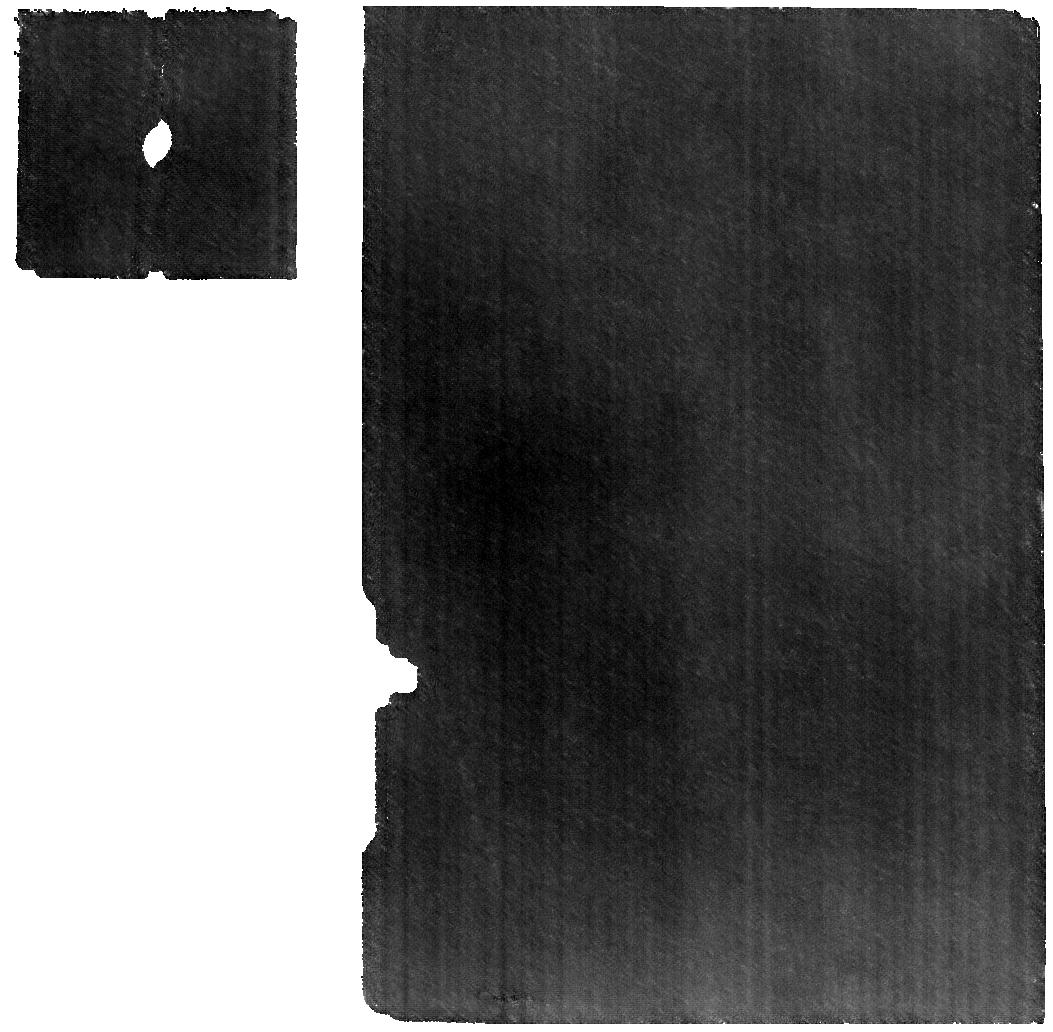
Target: 590_Tomyris. Instrument: MIRI. Filter: F560W. Exposure: 1.4 h. Observation ID: jw11793-o053_t048_miri_f560w

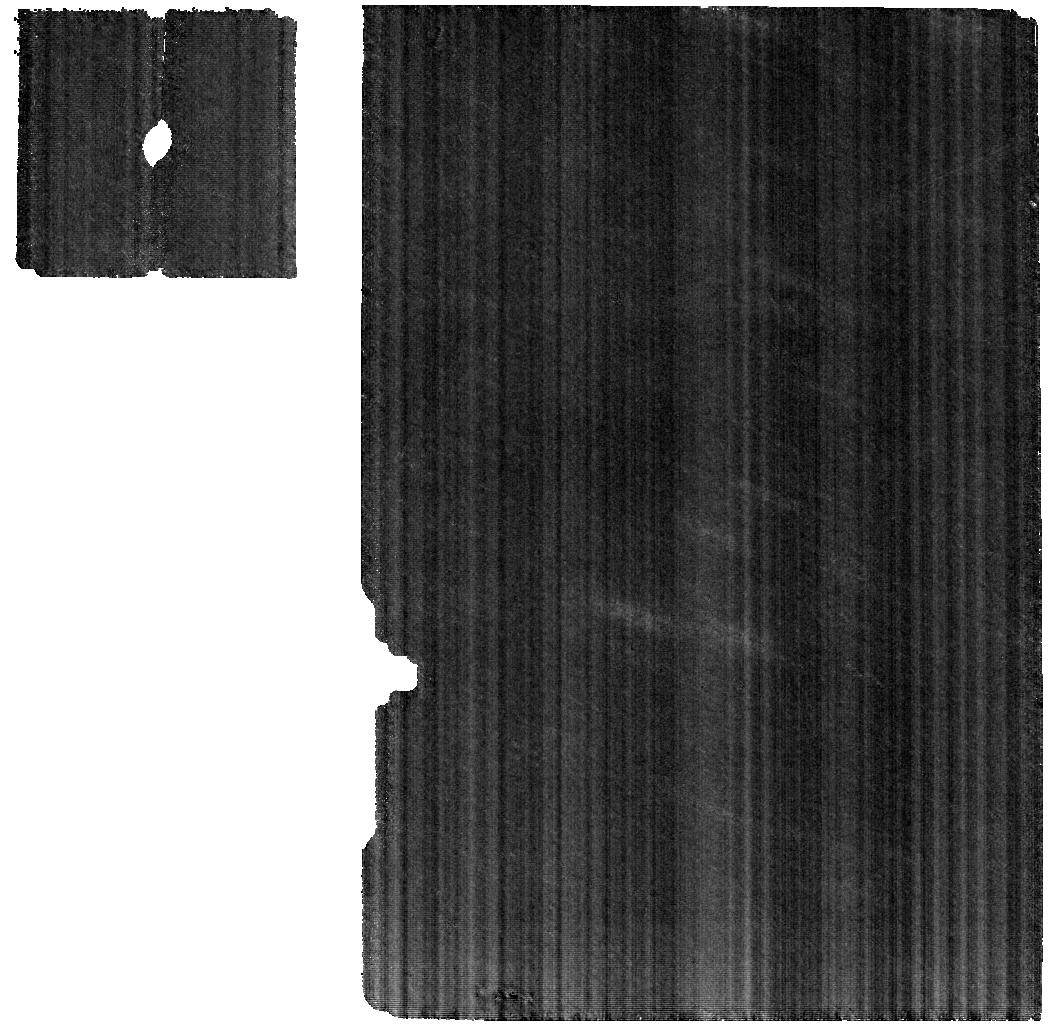
Target: 364_Isara. Instrument: MIRI. Filter: F560W. Exposure: 14 min. Observation ID: jw11793-o034_t003_miri_f560w

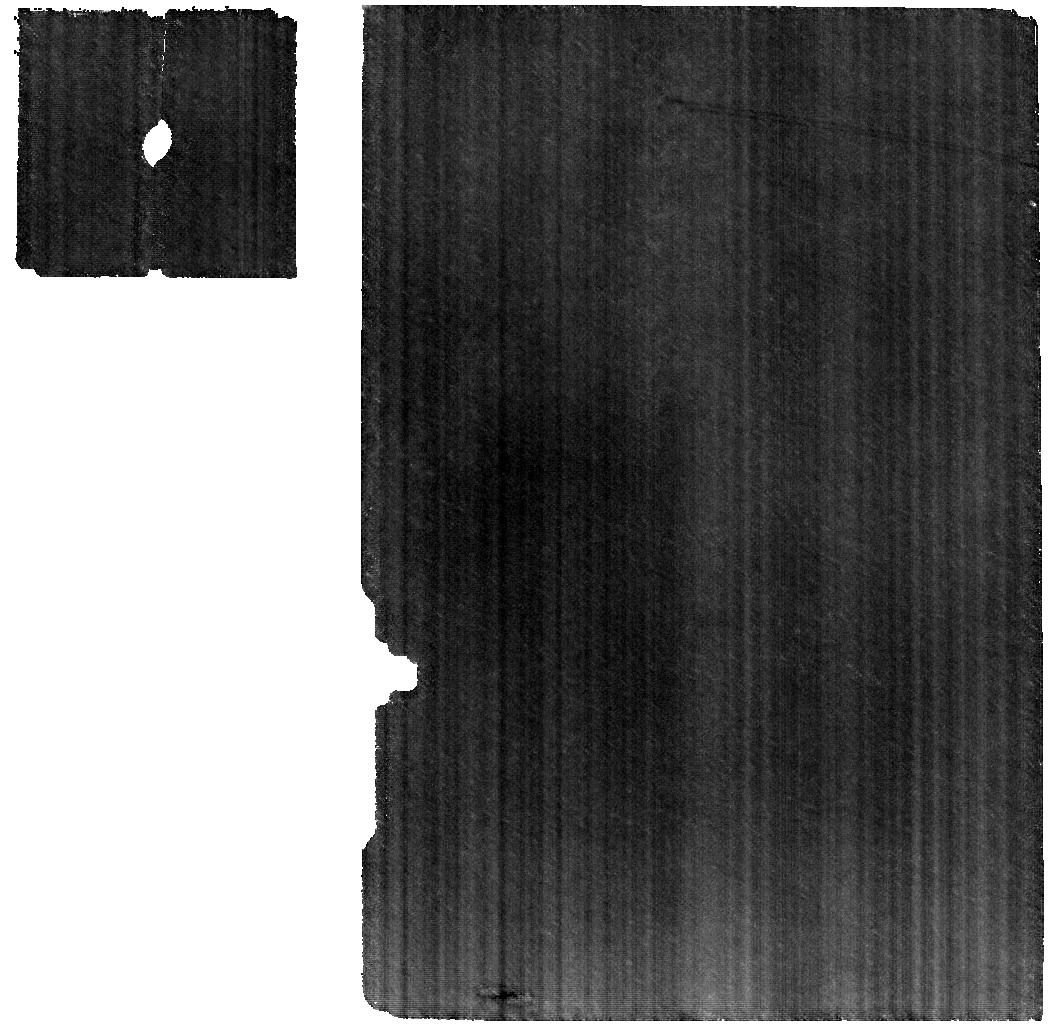
Target: 339_Dorothea. Instrument: MIRI. Filter: F560W. Exposure: 43 min. Observation ID: jw11793-o054_t049_miri_f560w

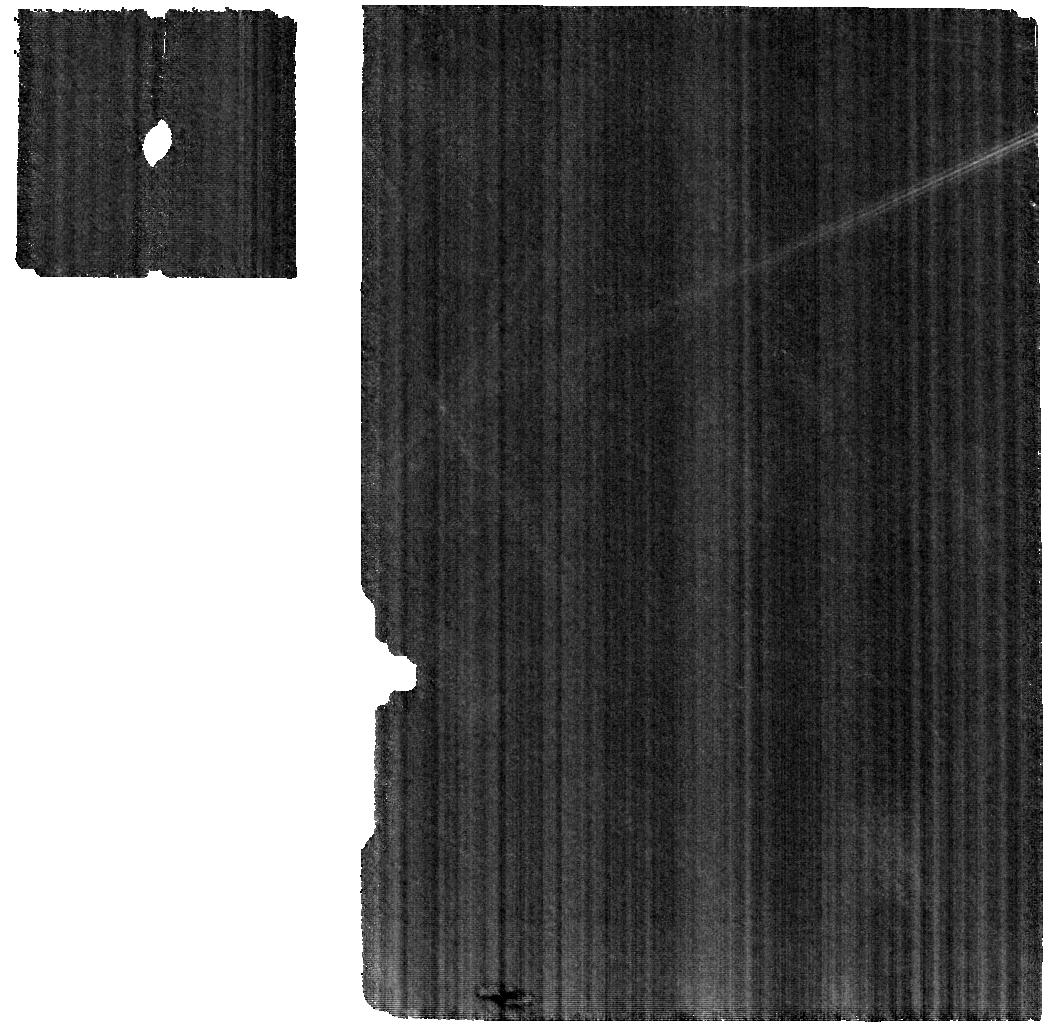
Target: 38_Leda. Instrument: MIRI. Filter: F560W. Exposure: 9 min. Observation ID: jw11793-o009_t037_miri_f560w

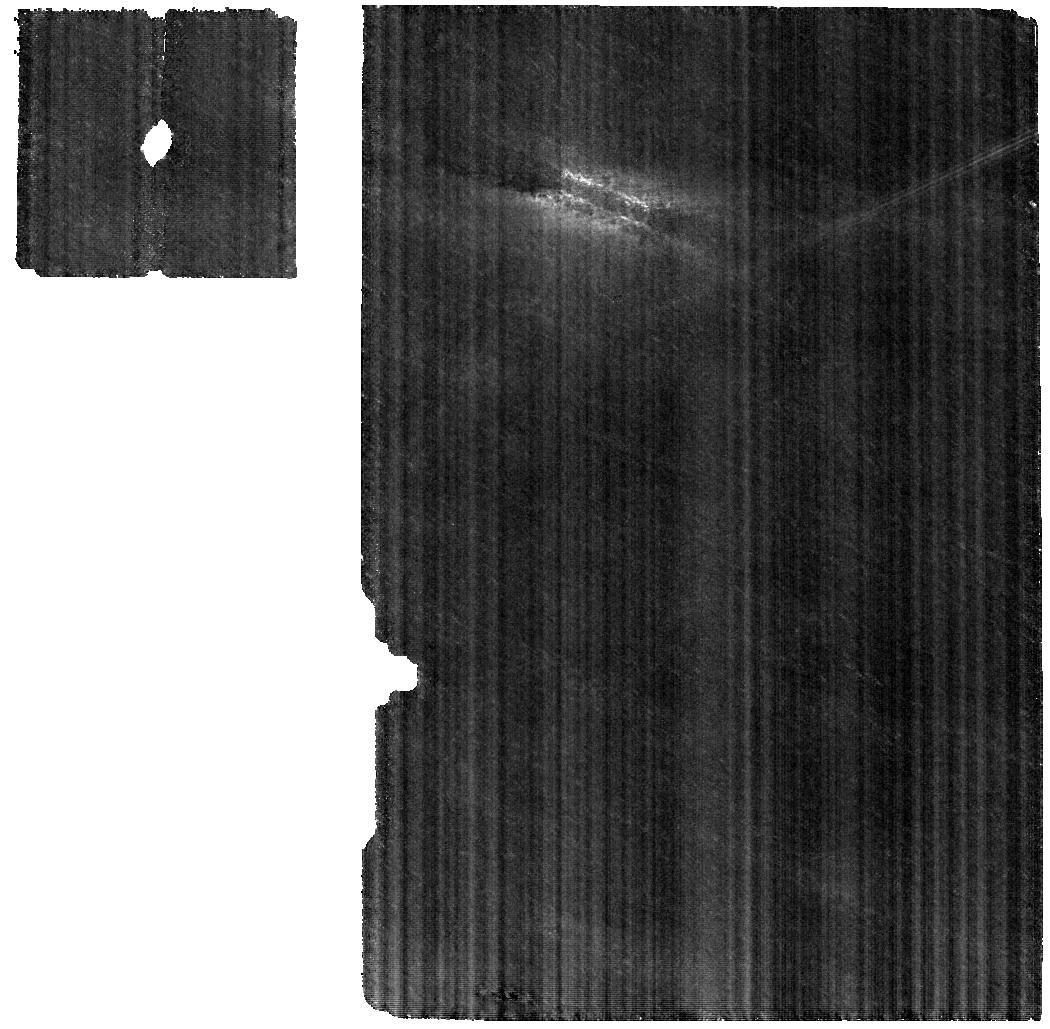
Target: 512_Taurinensis. Instrument: MIRI. Filter: F560W. Exposure: 23 min. Observation ID: jw11793-o045_t016_miri_f560w

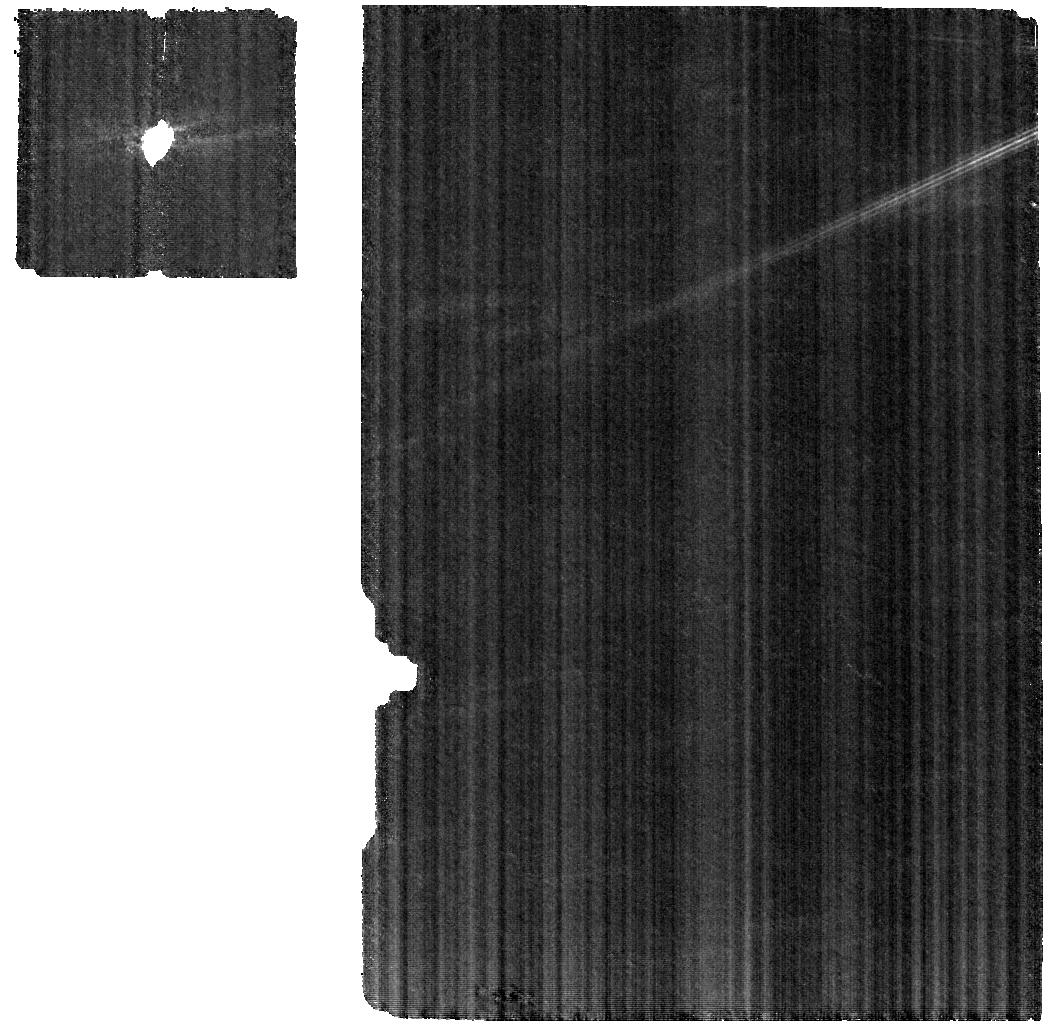
Target: 264_Libussa. Instrument: MIRI. Filter: F560W. Exposure: 12 min. Observation ID: jw11793-o038_t007_miri_f560w

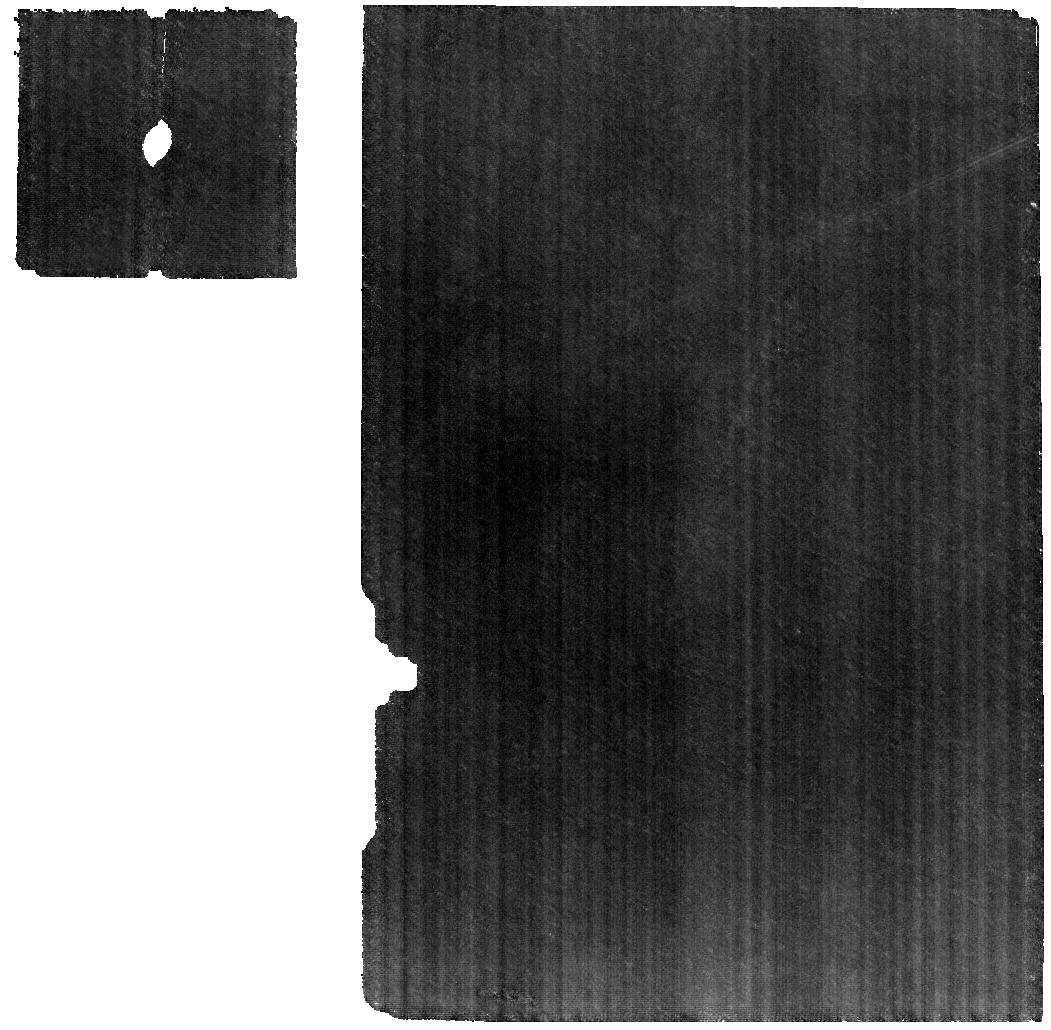
Target: 1277_Dolores. Instrument: MIRI. Filter: F560W. Exposure: 32 min. Observation ID: jw11793-o073_t063_miri_f560w

The Composition and Origins of the Main-Belt Asteroids (PI: de Kleer, Katherine)

JWST is enabling significant advances in our understanding of planet formation through measuring the composition of silicates and ices in protoplanetary disks. The same signatures that are utilized to study disks also provide diagnostic information on the surface compositions of the asteroids, which are the remnant materials left over from our Solar System’s own protoplanetary disk phase. Unraveling the processes that took place in our protoplanetary disk, and placing it in the context of our extrasolar neighbors, requires understanding the detailed composition of the asteroids. However, the majority of information available to-date is at visible to near-infrared wavelengths, which contain limited true compositional information for the majority of asteroids. We propose a comprehensive spectroscopic study of asteroid surface composition spanning 49 objects including all spectral types represented in the asteroid belt. Spectra at 5-25 microns from MIRI/MRS will reveal precise silicate composition, while spectra at 2.5-4 microns from NIRSPEC (for a subset of targets) will reveal the presence of hydrated and ammoniated minerals and organics. These data will be used to answer questions about the condensation region of objects within our protoplanetary disk, and the processes of volatile incorporation, melting, and differentiation in the planetesimals.